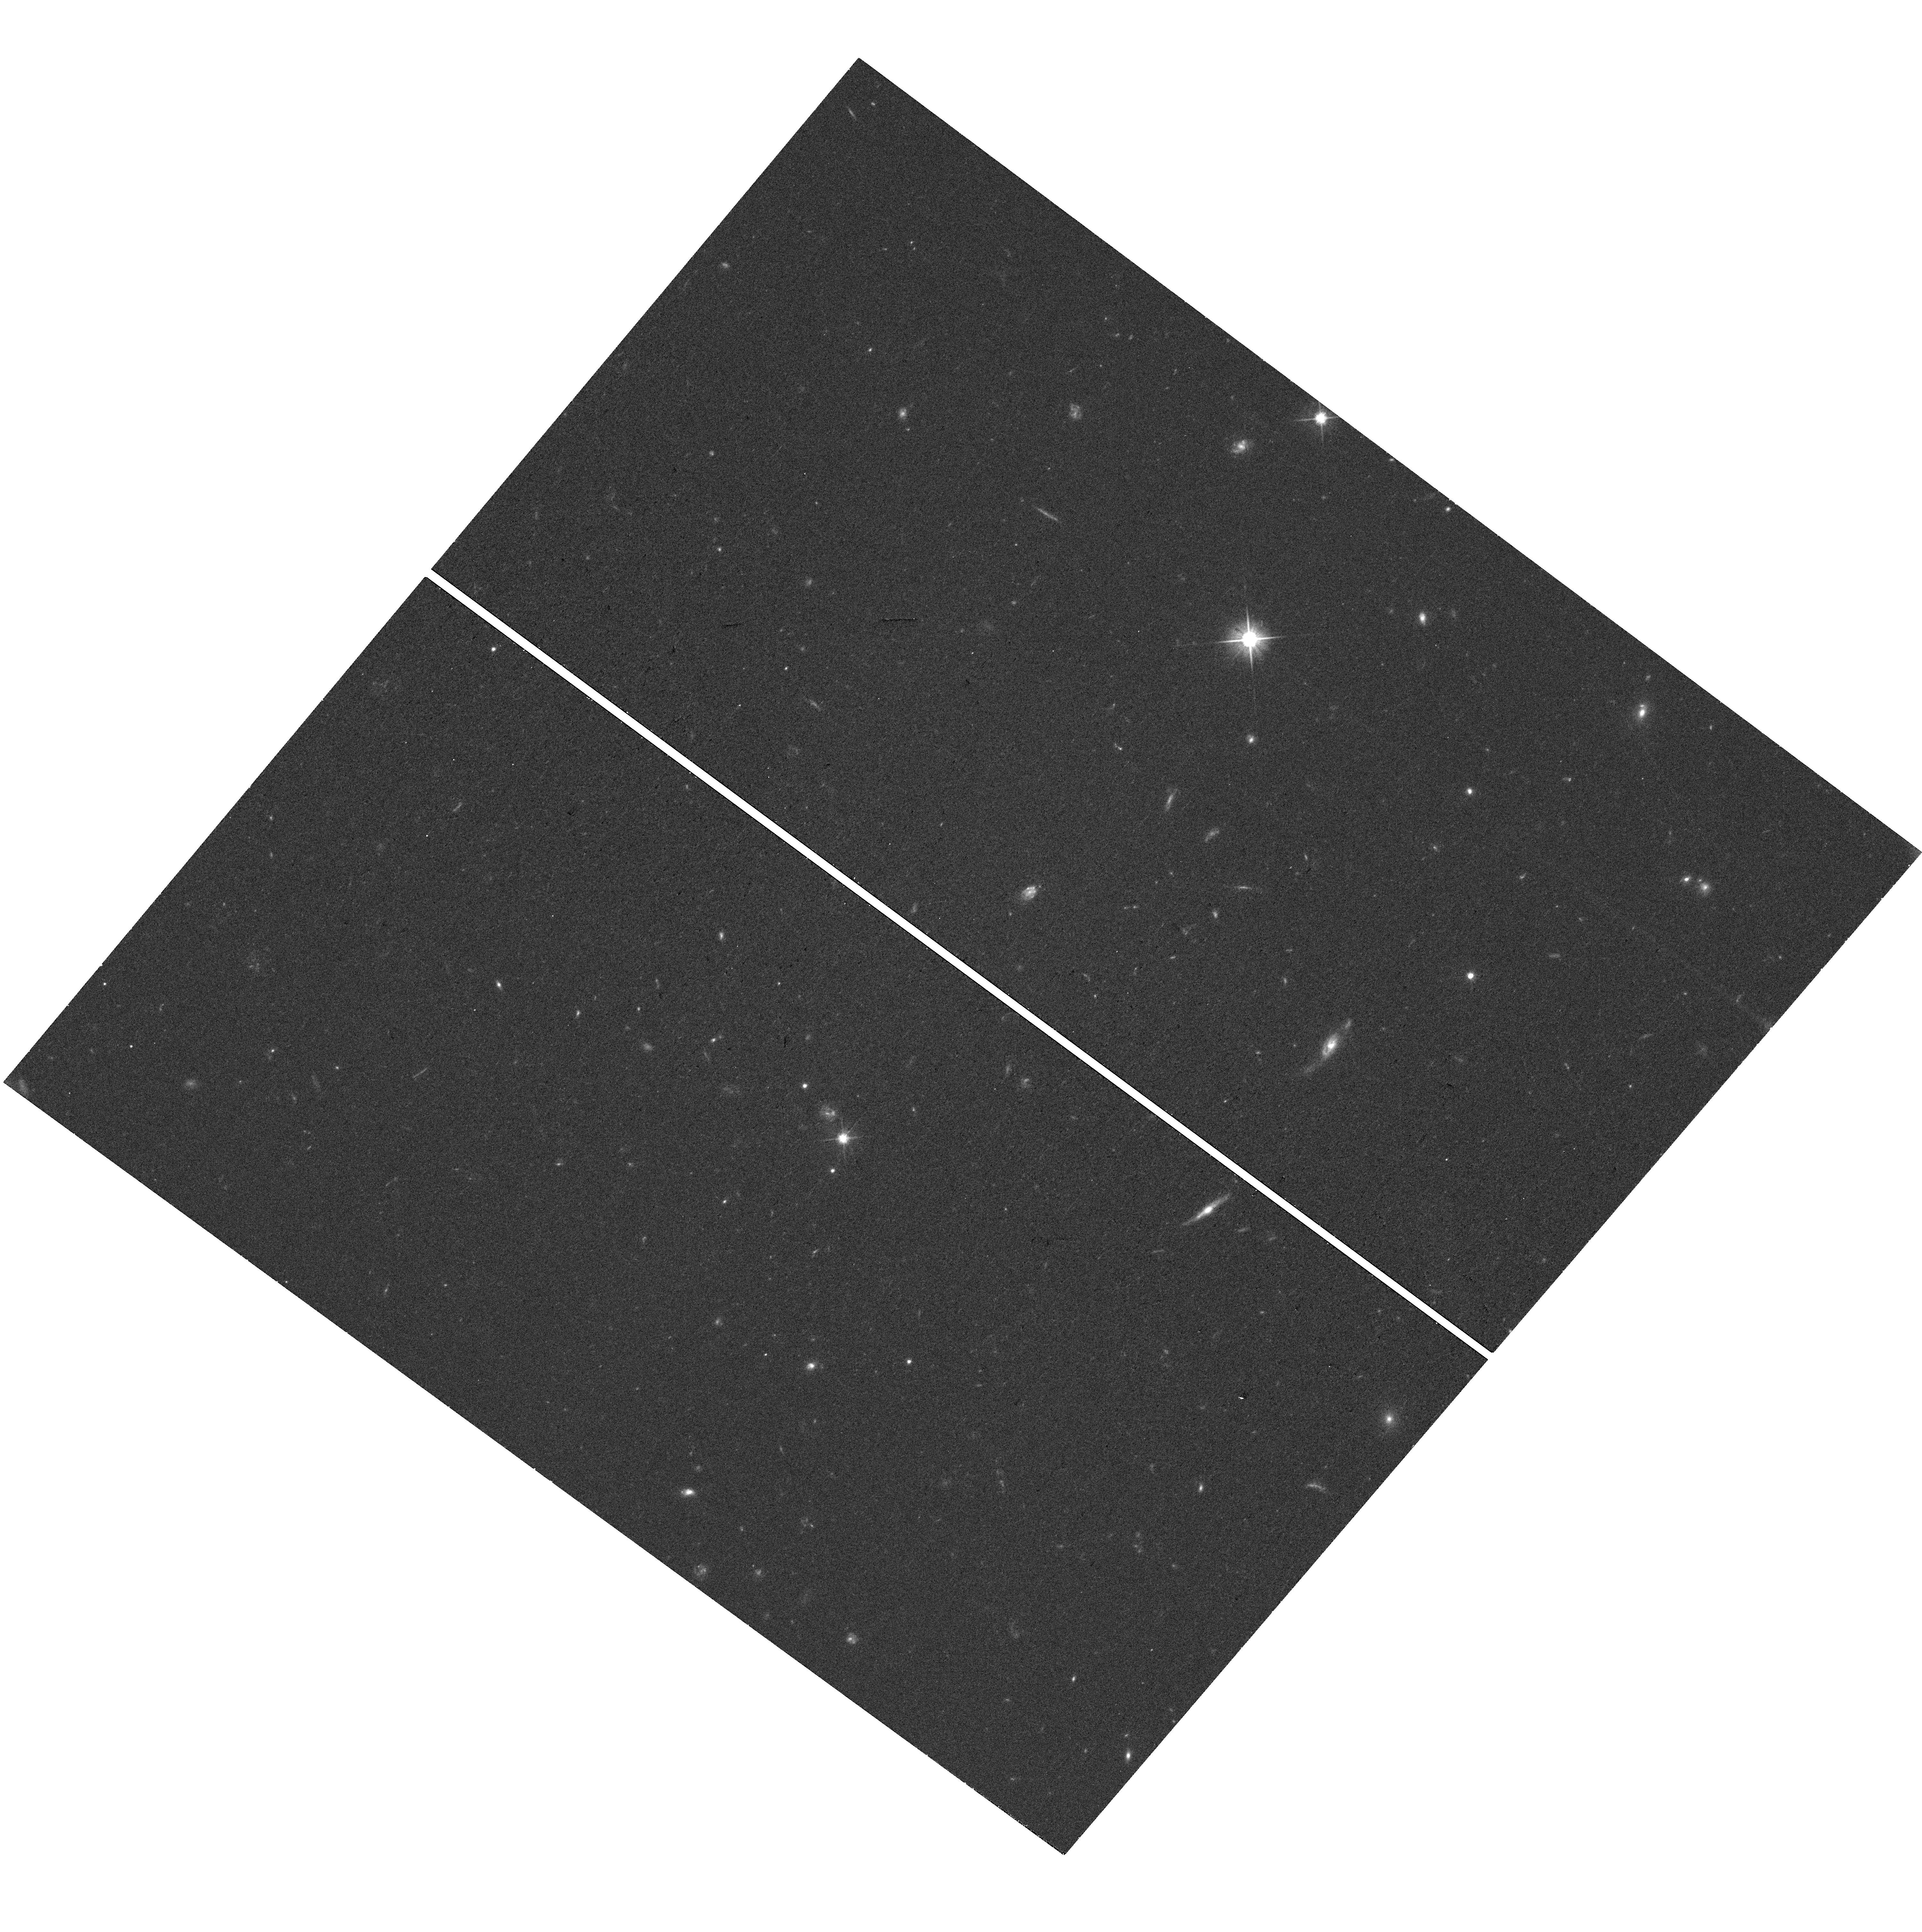
Target: SDSSJ0048-0046. Instrument: WFC3/UVIS. Filter: F606W. Exposure: 18 min. Observation ID: hst_16291_03_wfc3_uvis_f606w_ief203

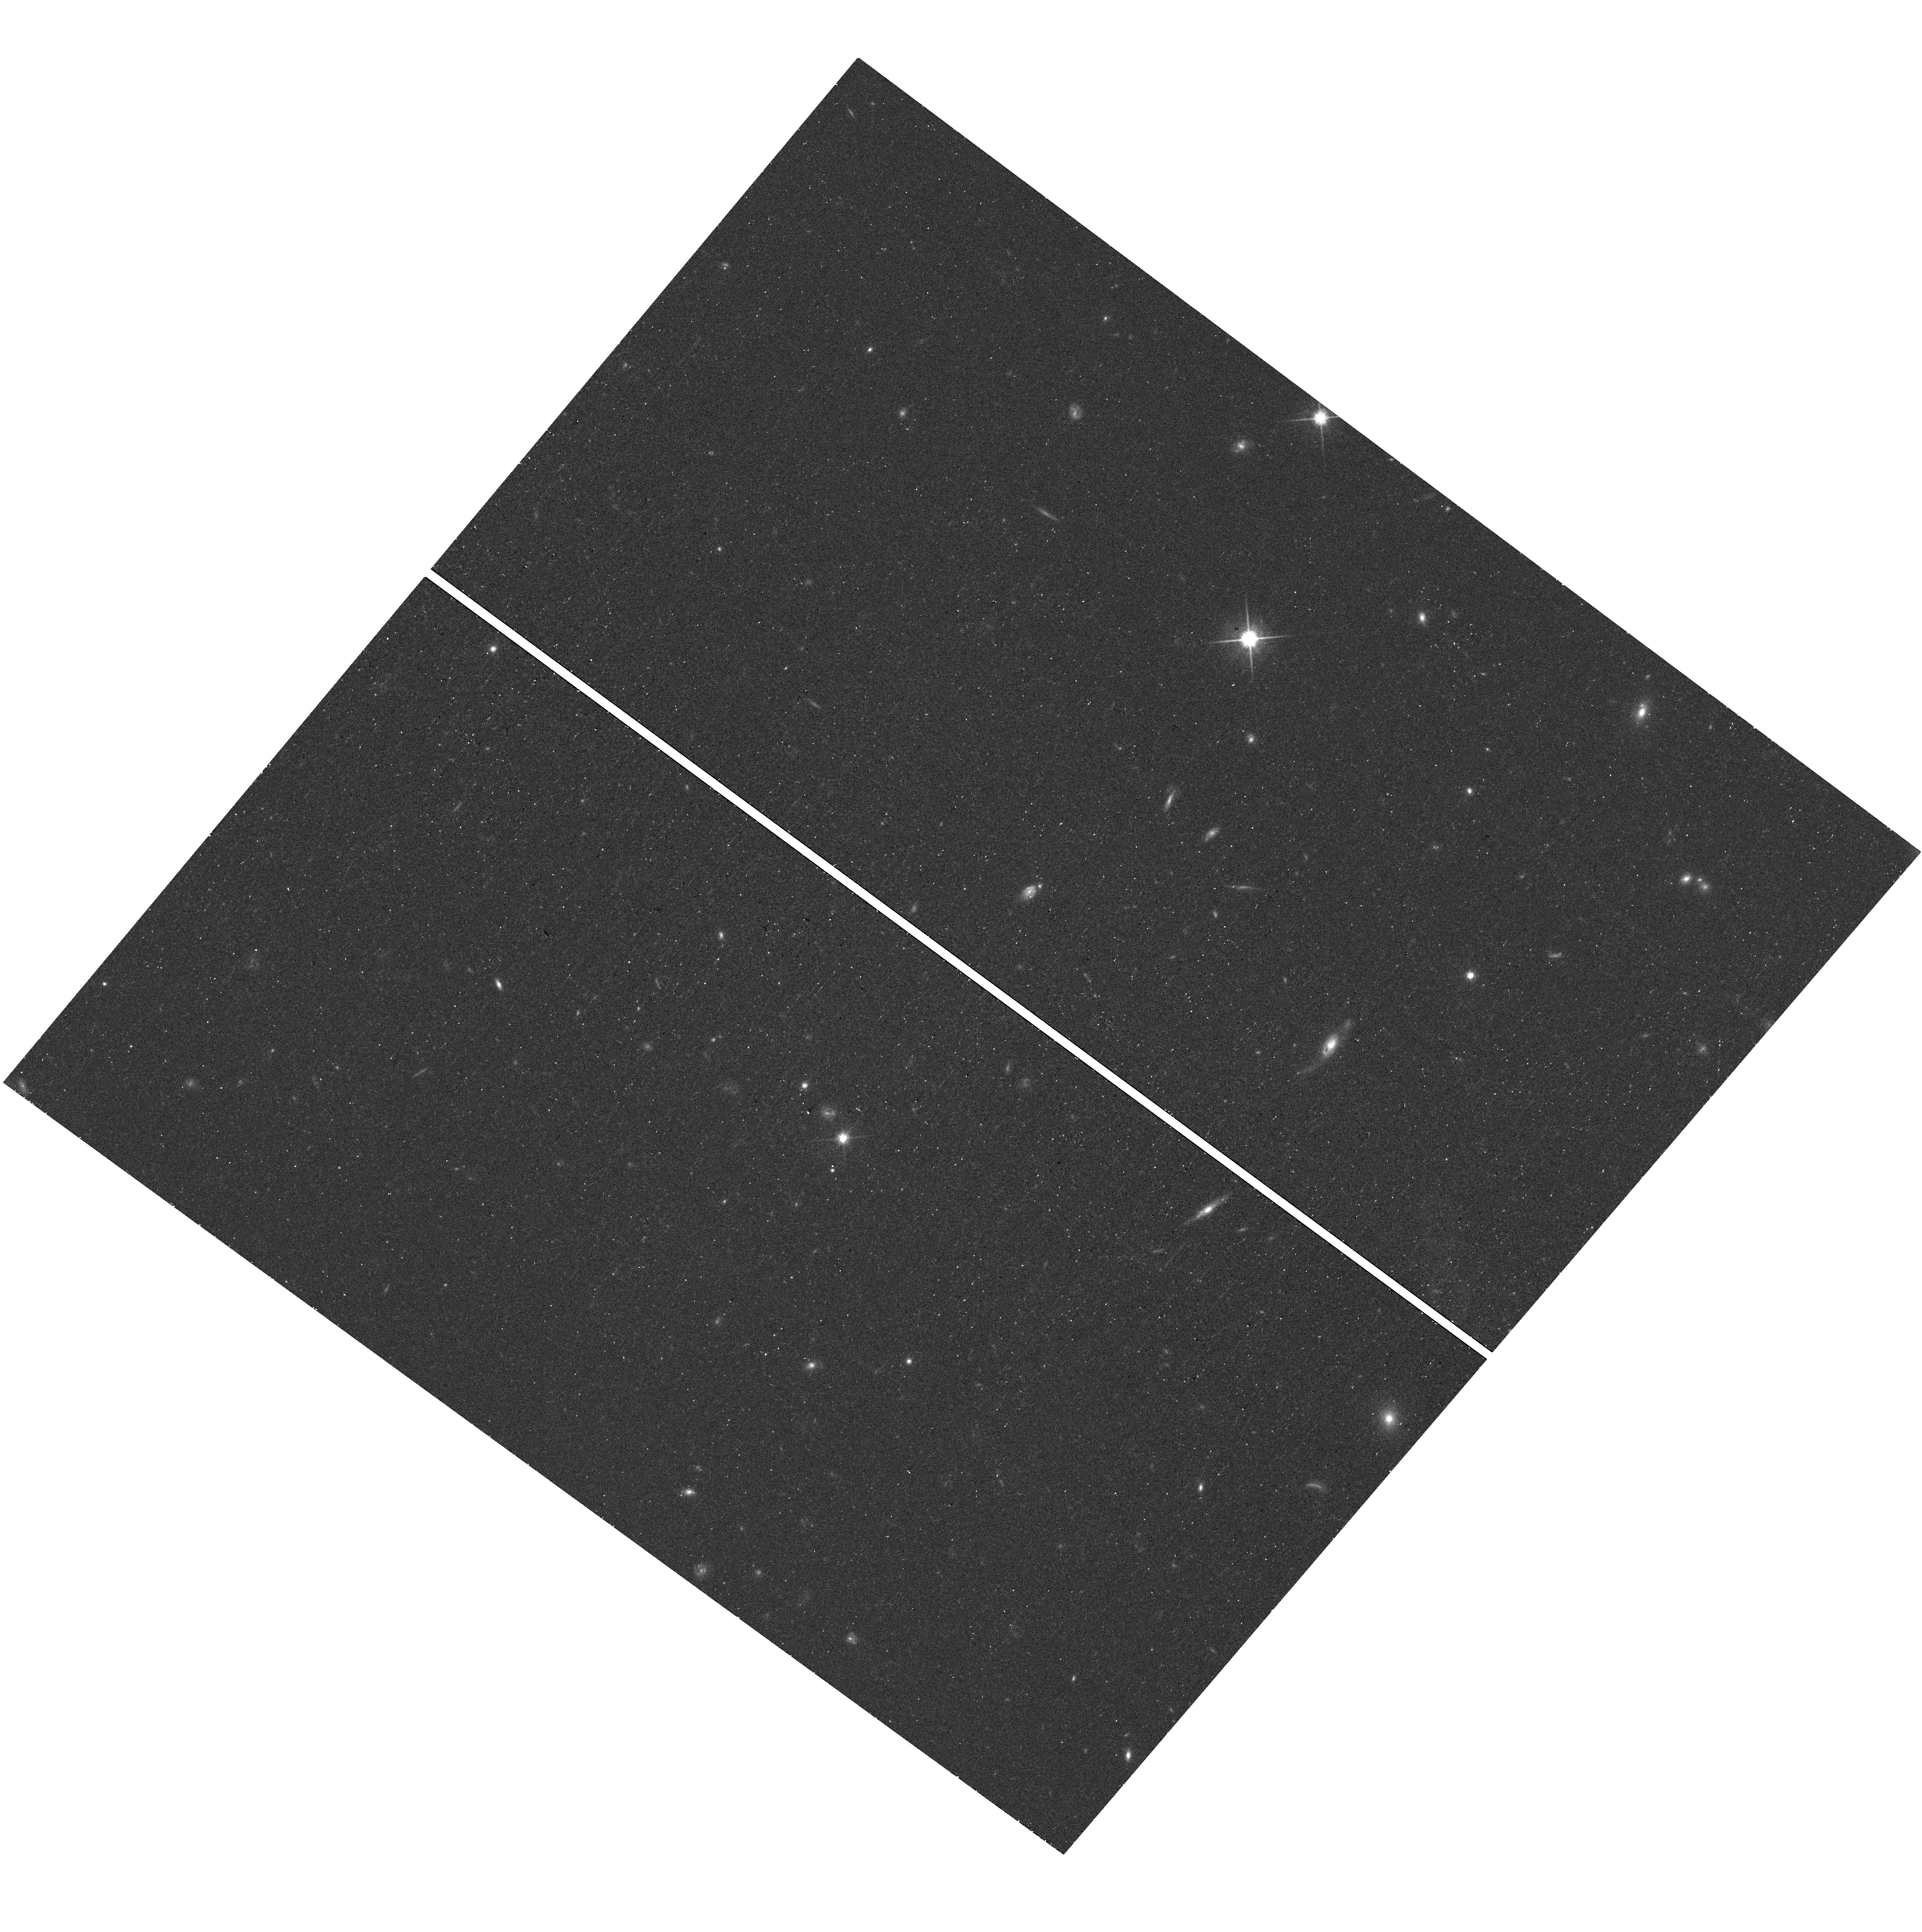
Target: SDSSJ0048-0046. Instrument: WFC3/UVIS. Filter: F814W. Exposure: 19 min. Observation ID: hst_16291_03_wfc3_uvis_f814w_ief203

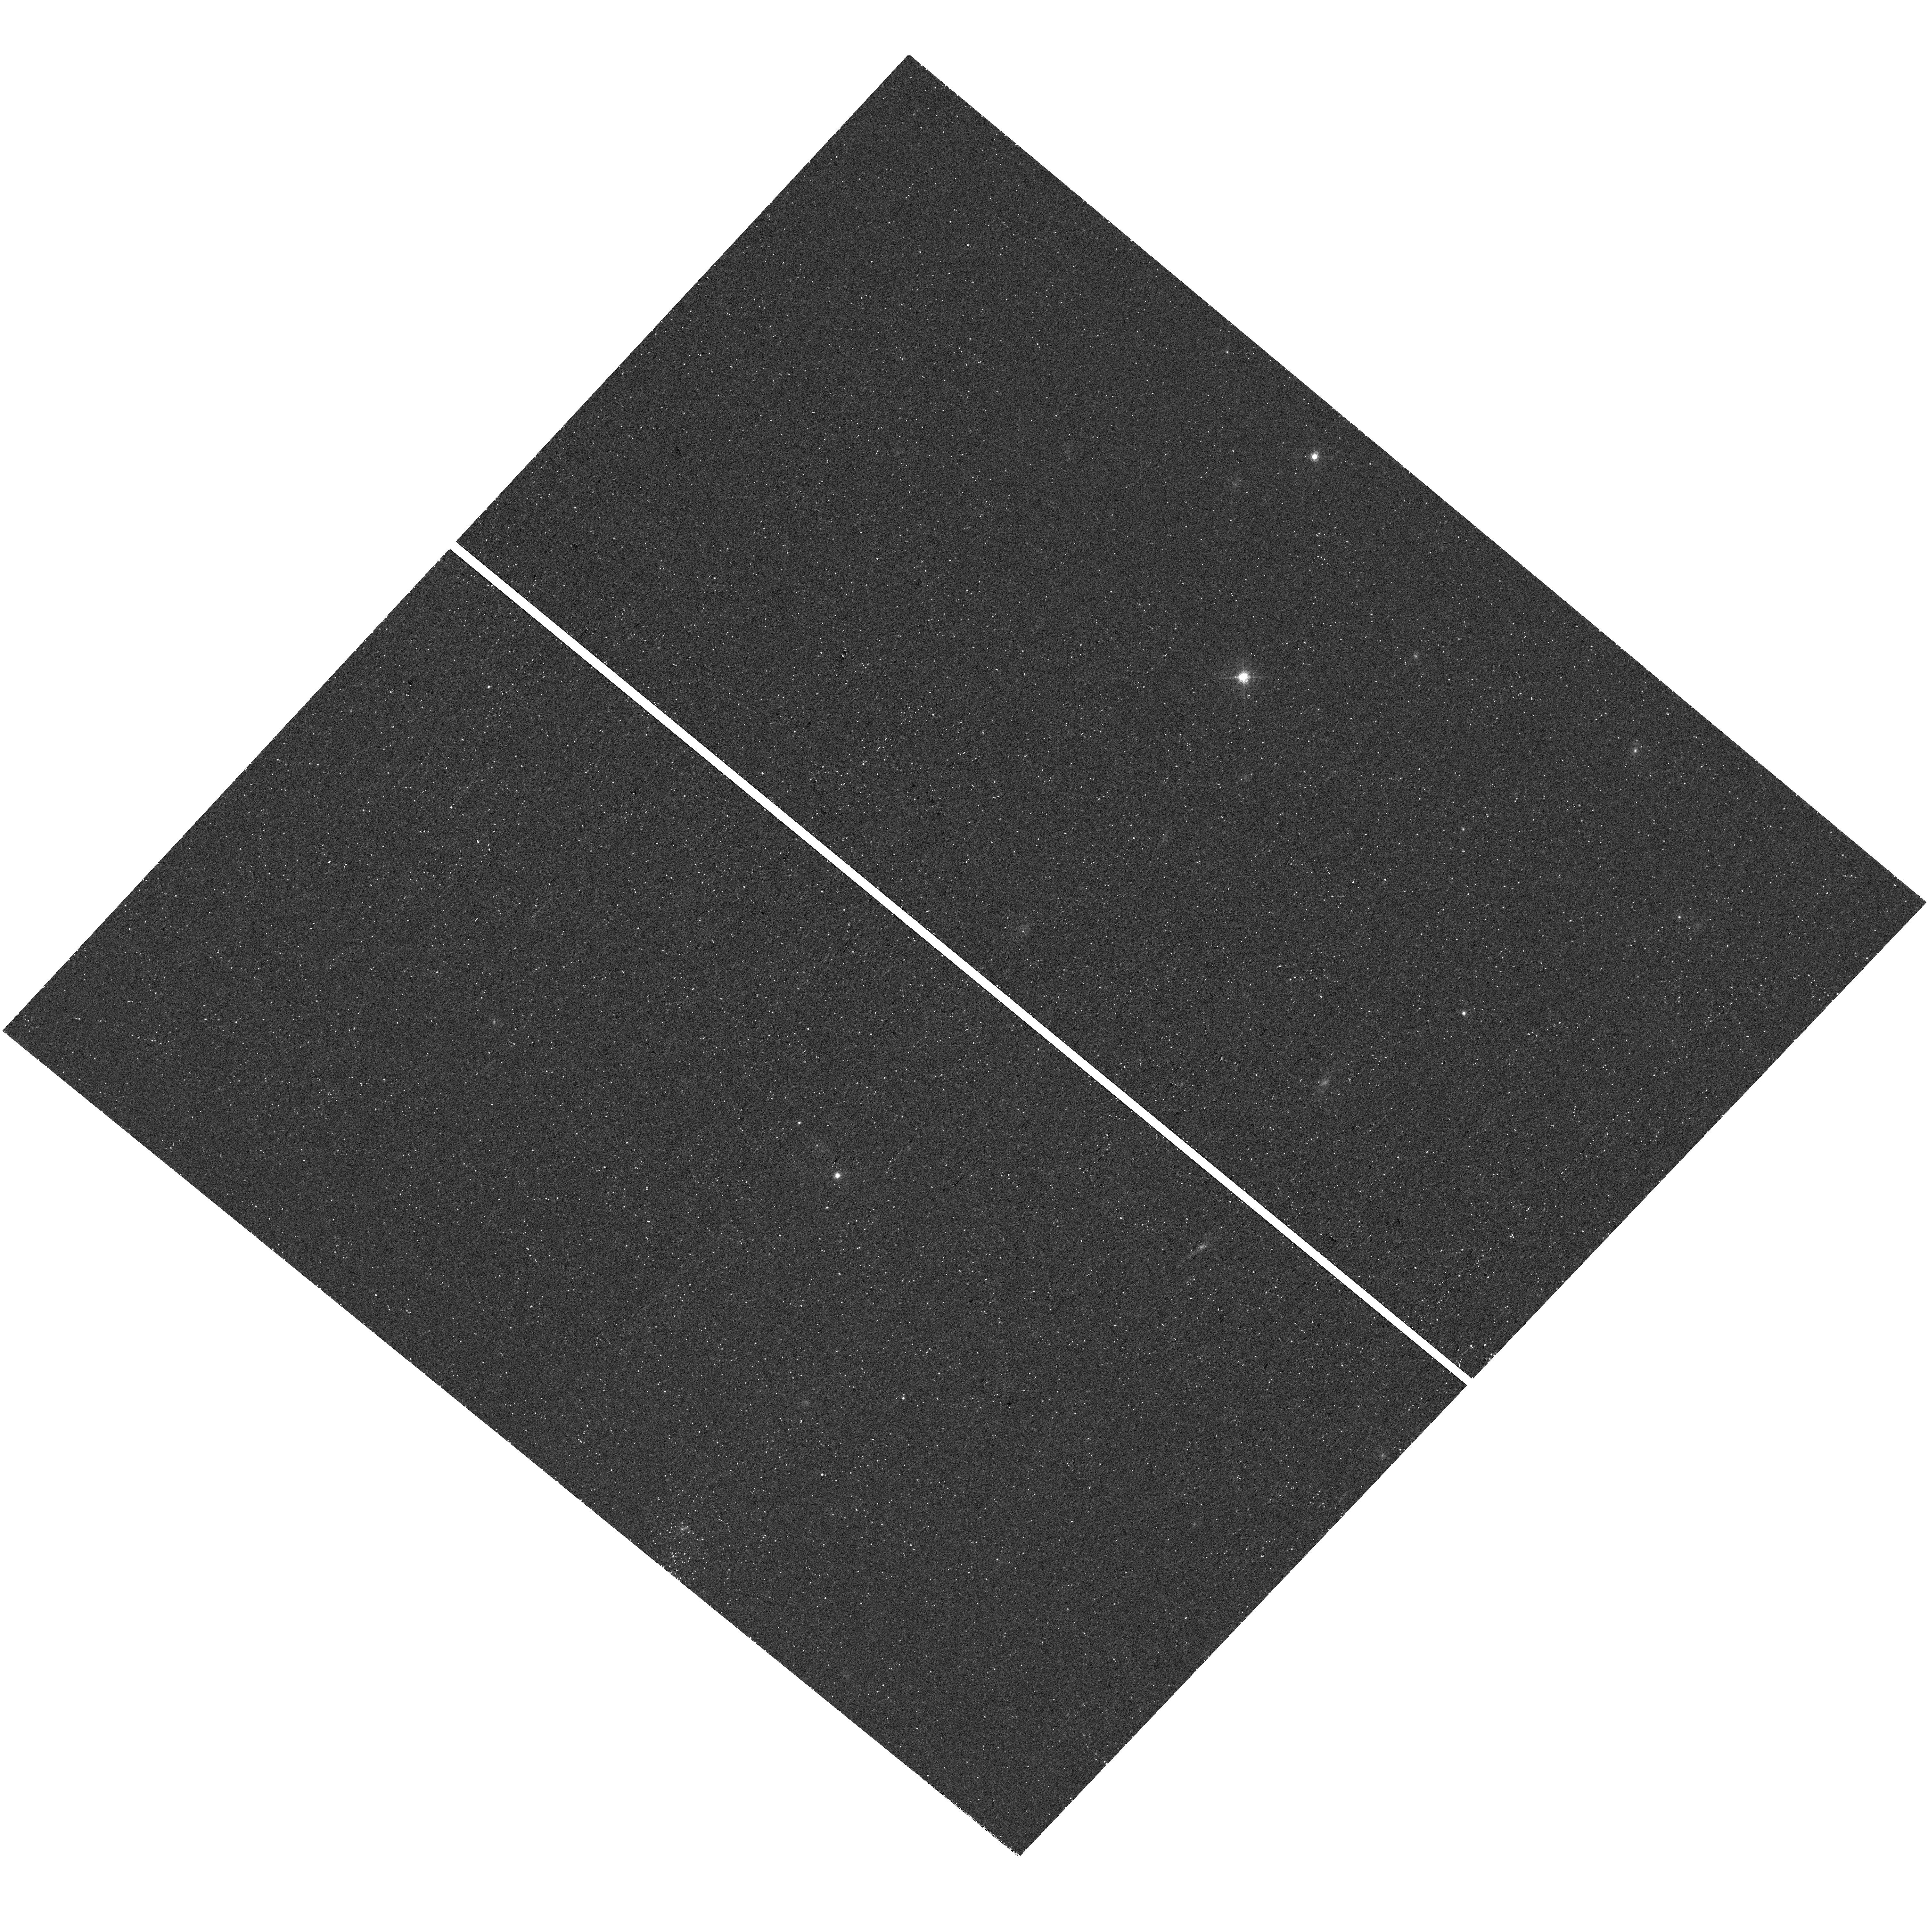
Target: SDSSJ0048-0046. Instrument: WFC3/UVIS. Filter: F657N. Exposure: 43 min. Observation ID: hst_16291_05_wfc3_uvis_f657n_ief205

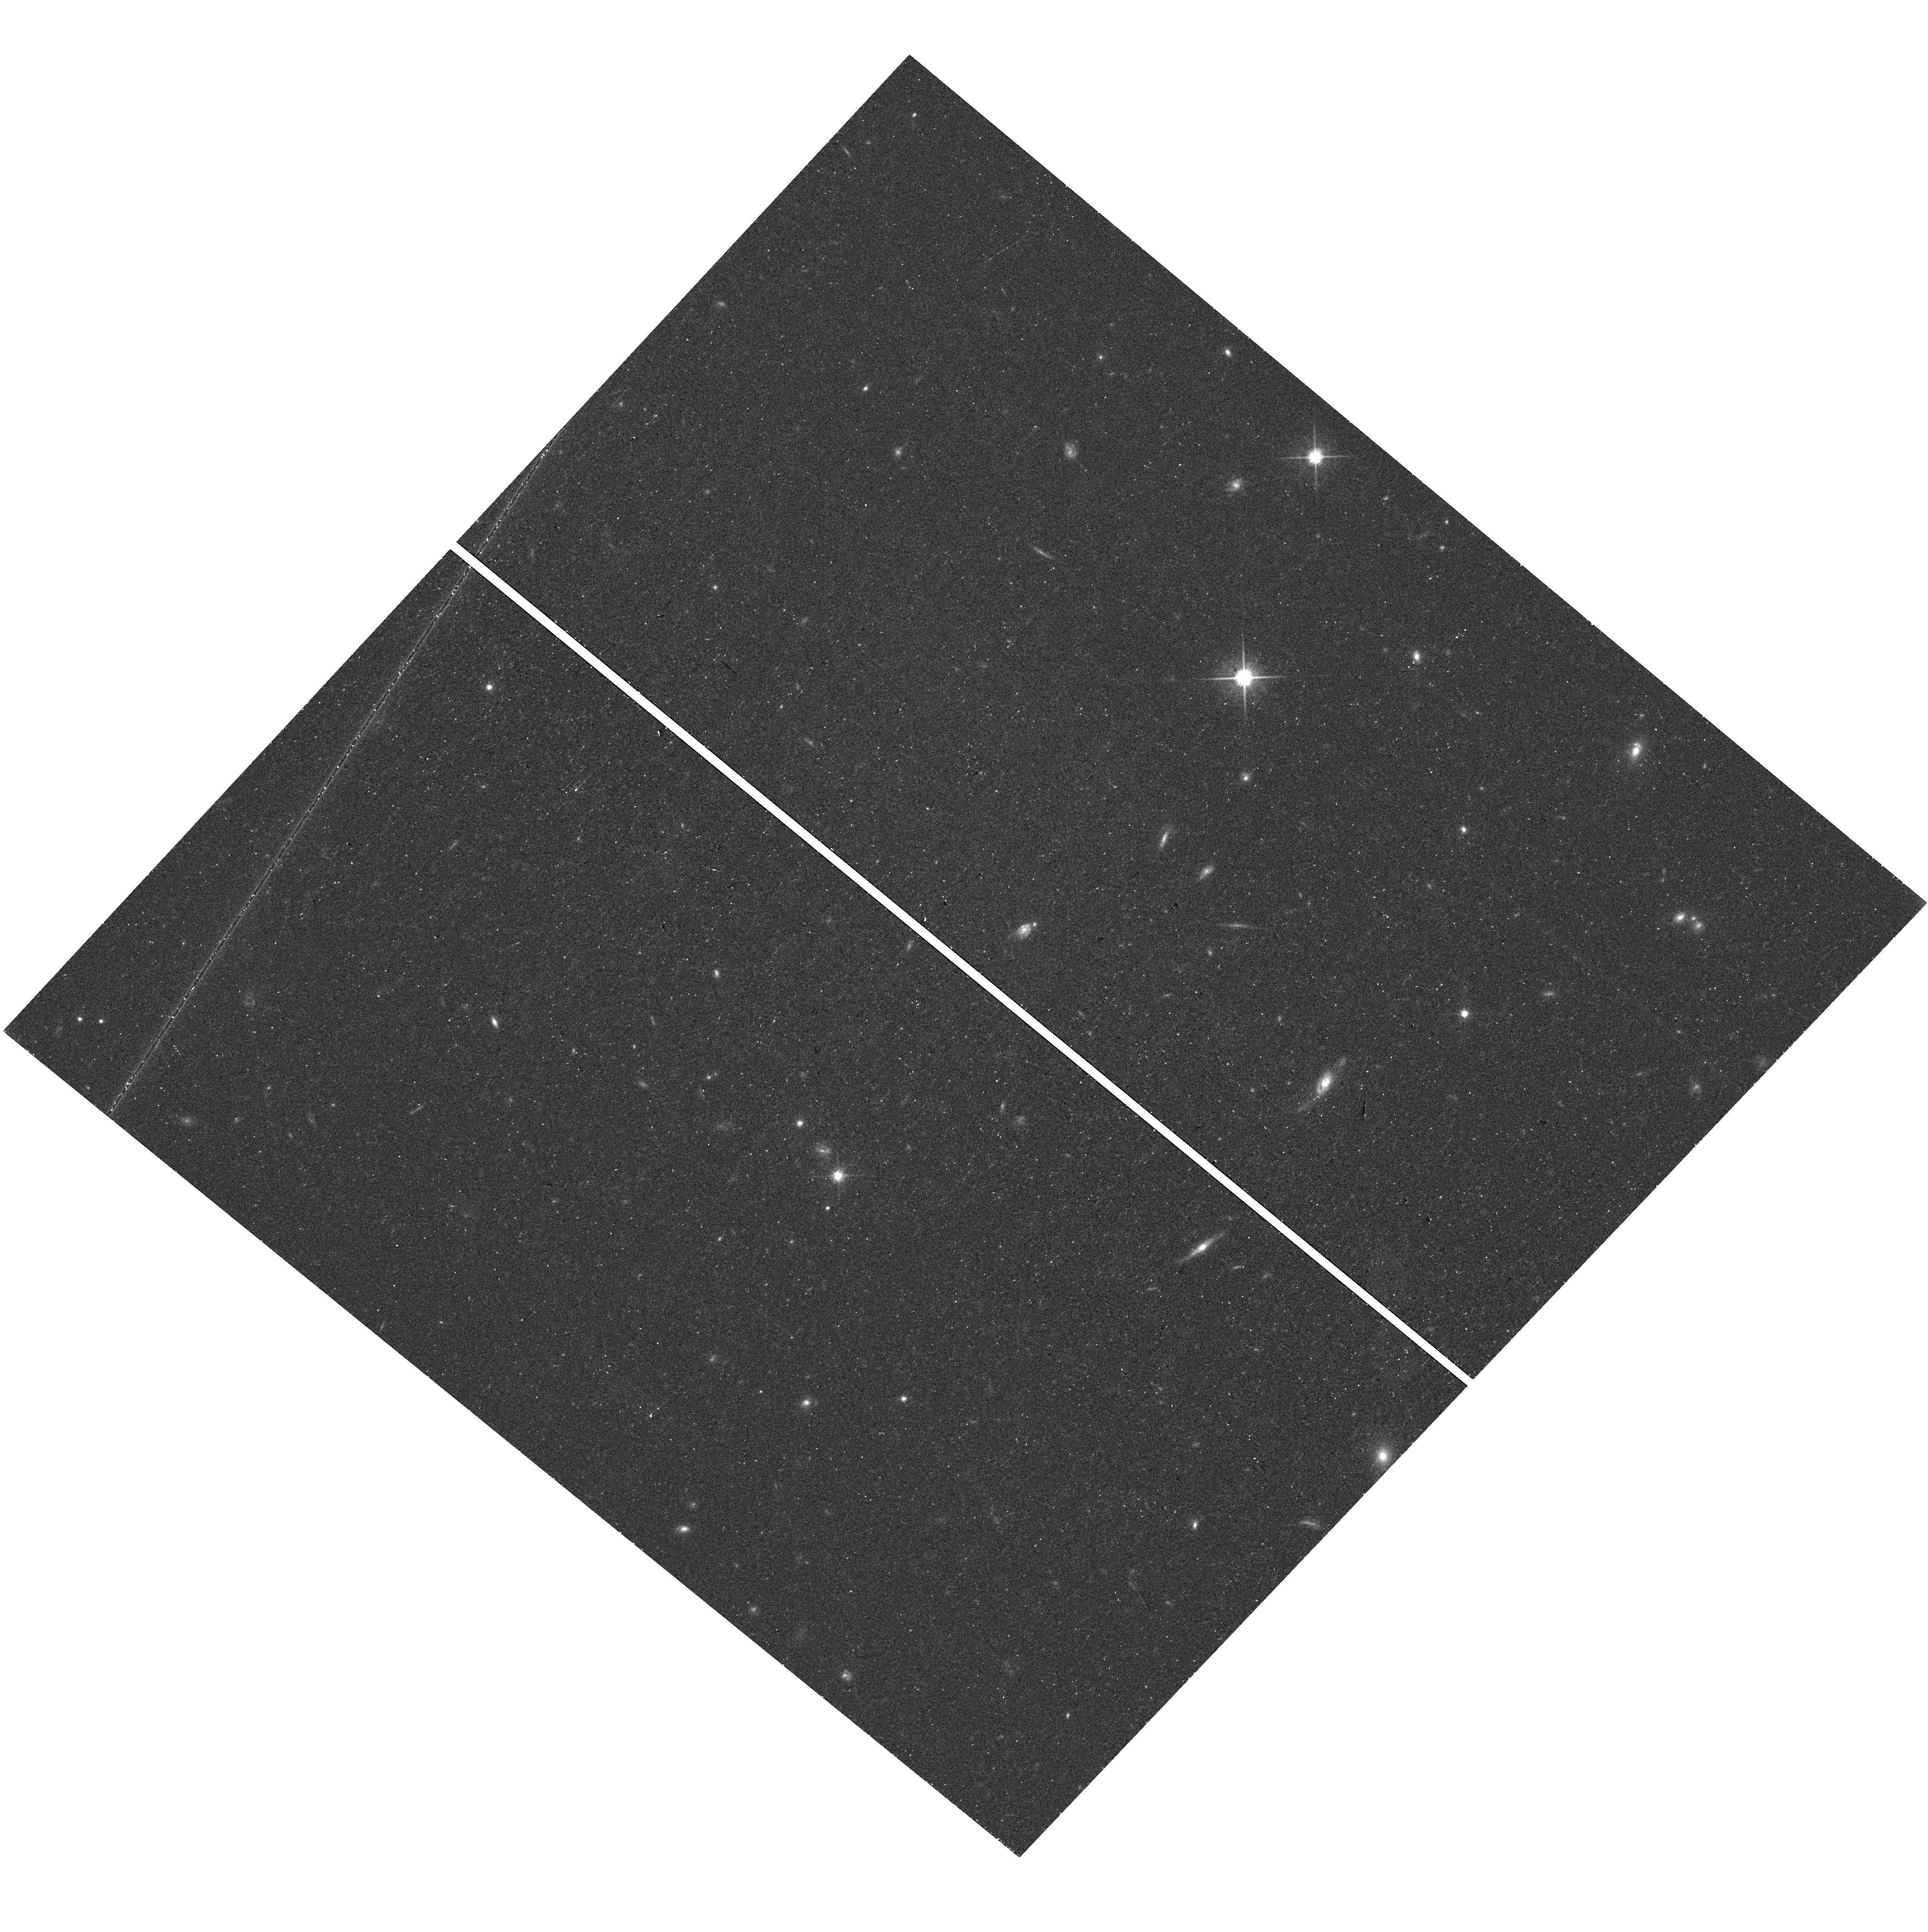
Target: SDSSJ0048-0046. Instrument: WFC3/UVIS. Filter: F814W. Exposure: 19 min. Observation ID: hst_16291_05_wfc3_uvis_f814w_ief205

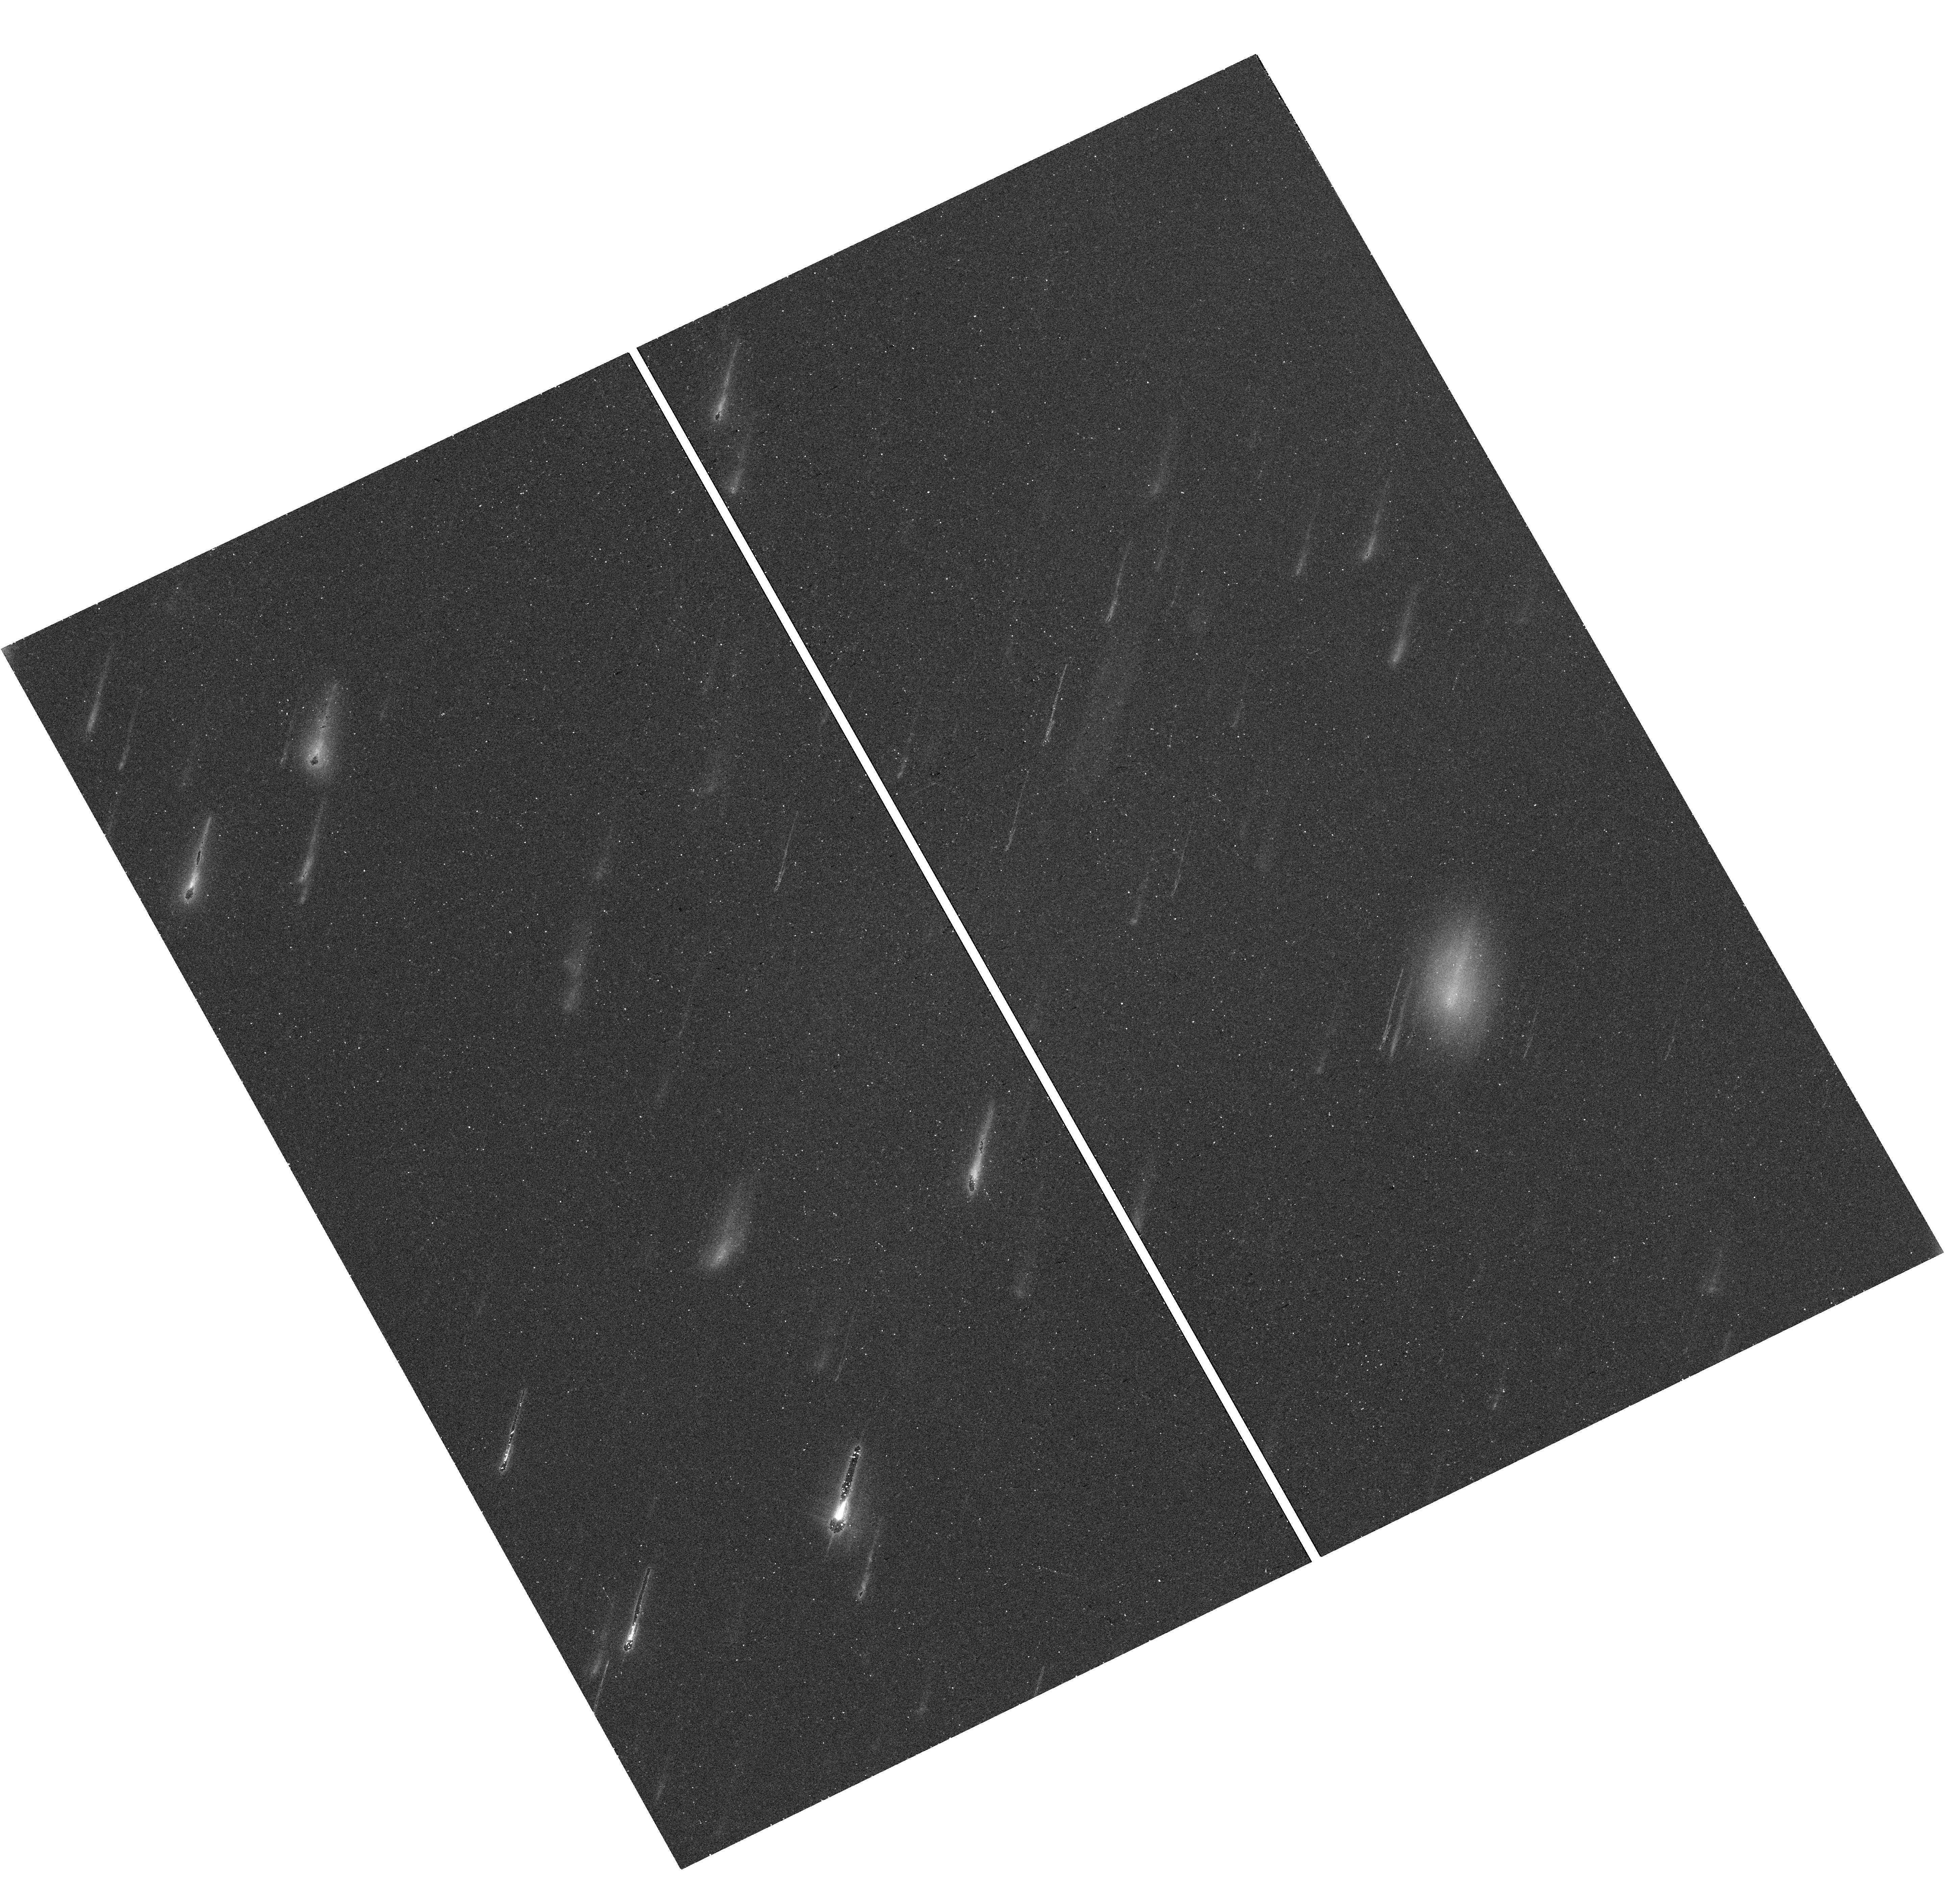
Target: SDSSJ0048-0046. Instrument: WFC3/UVIS. Filter: F814W. Exposure: 19 min. Observation ID: hst_16291_02_wfc3_uvis_f814w_ief202

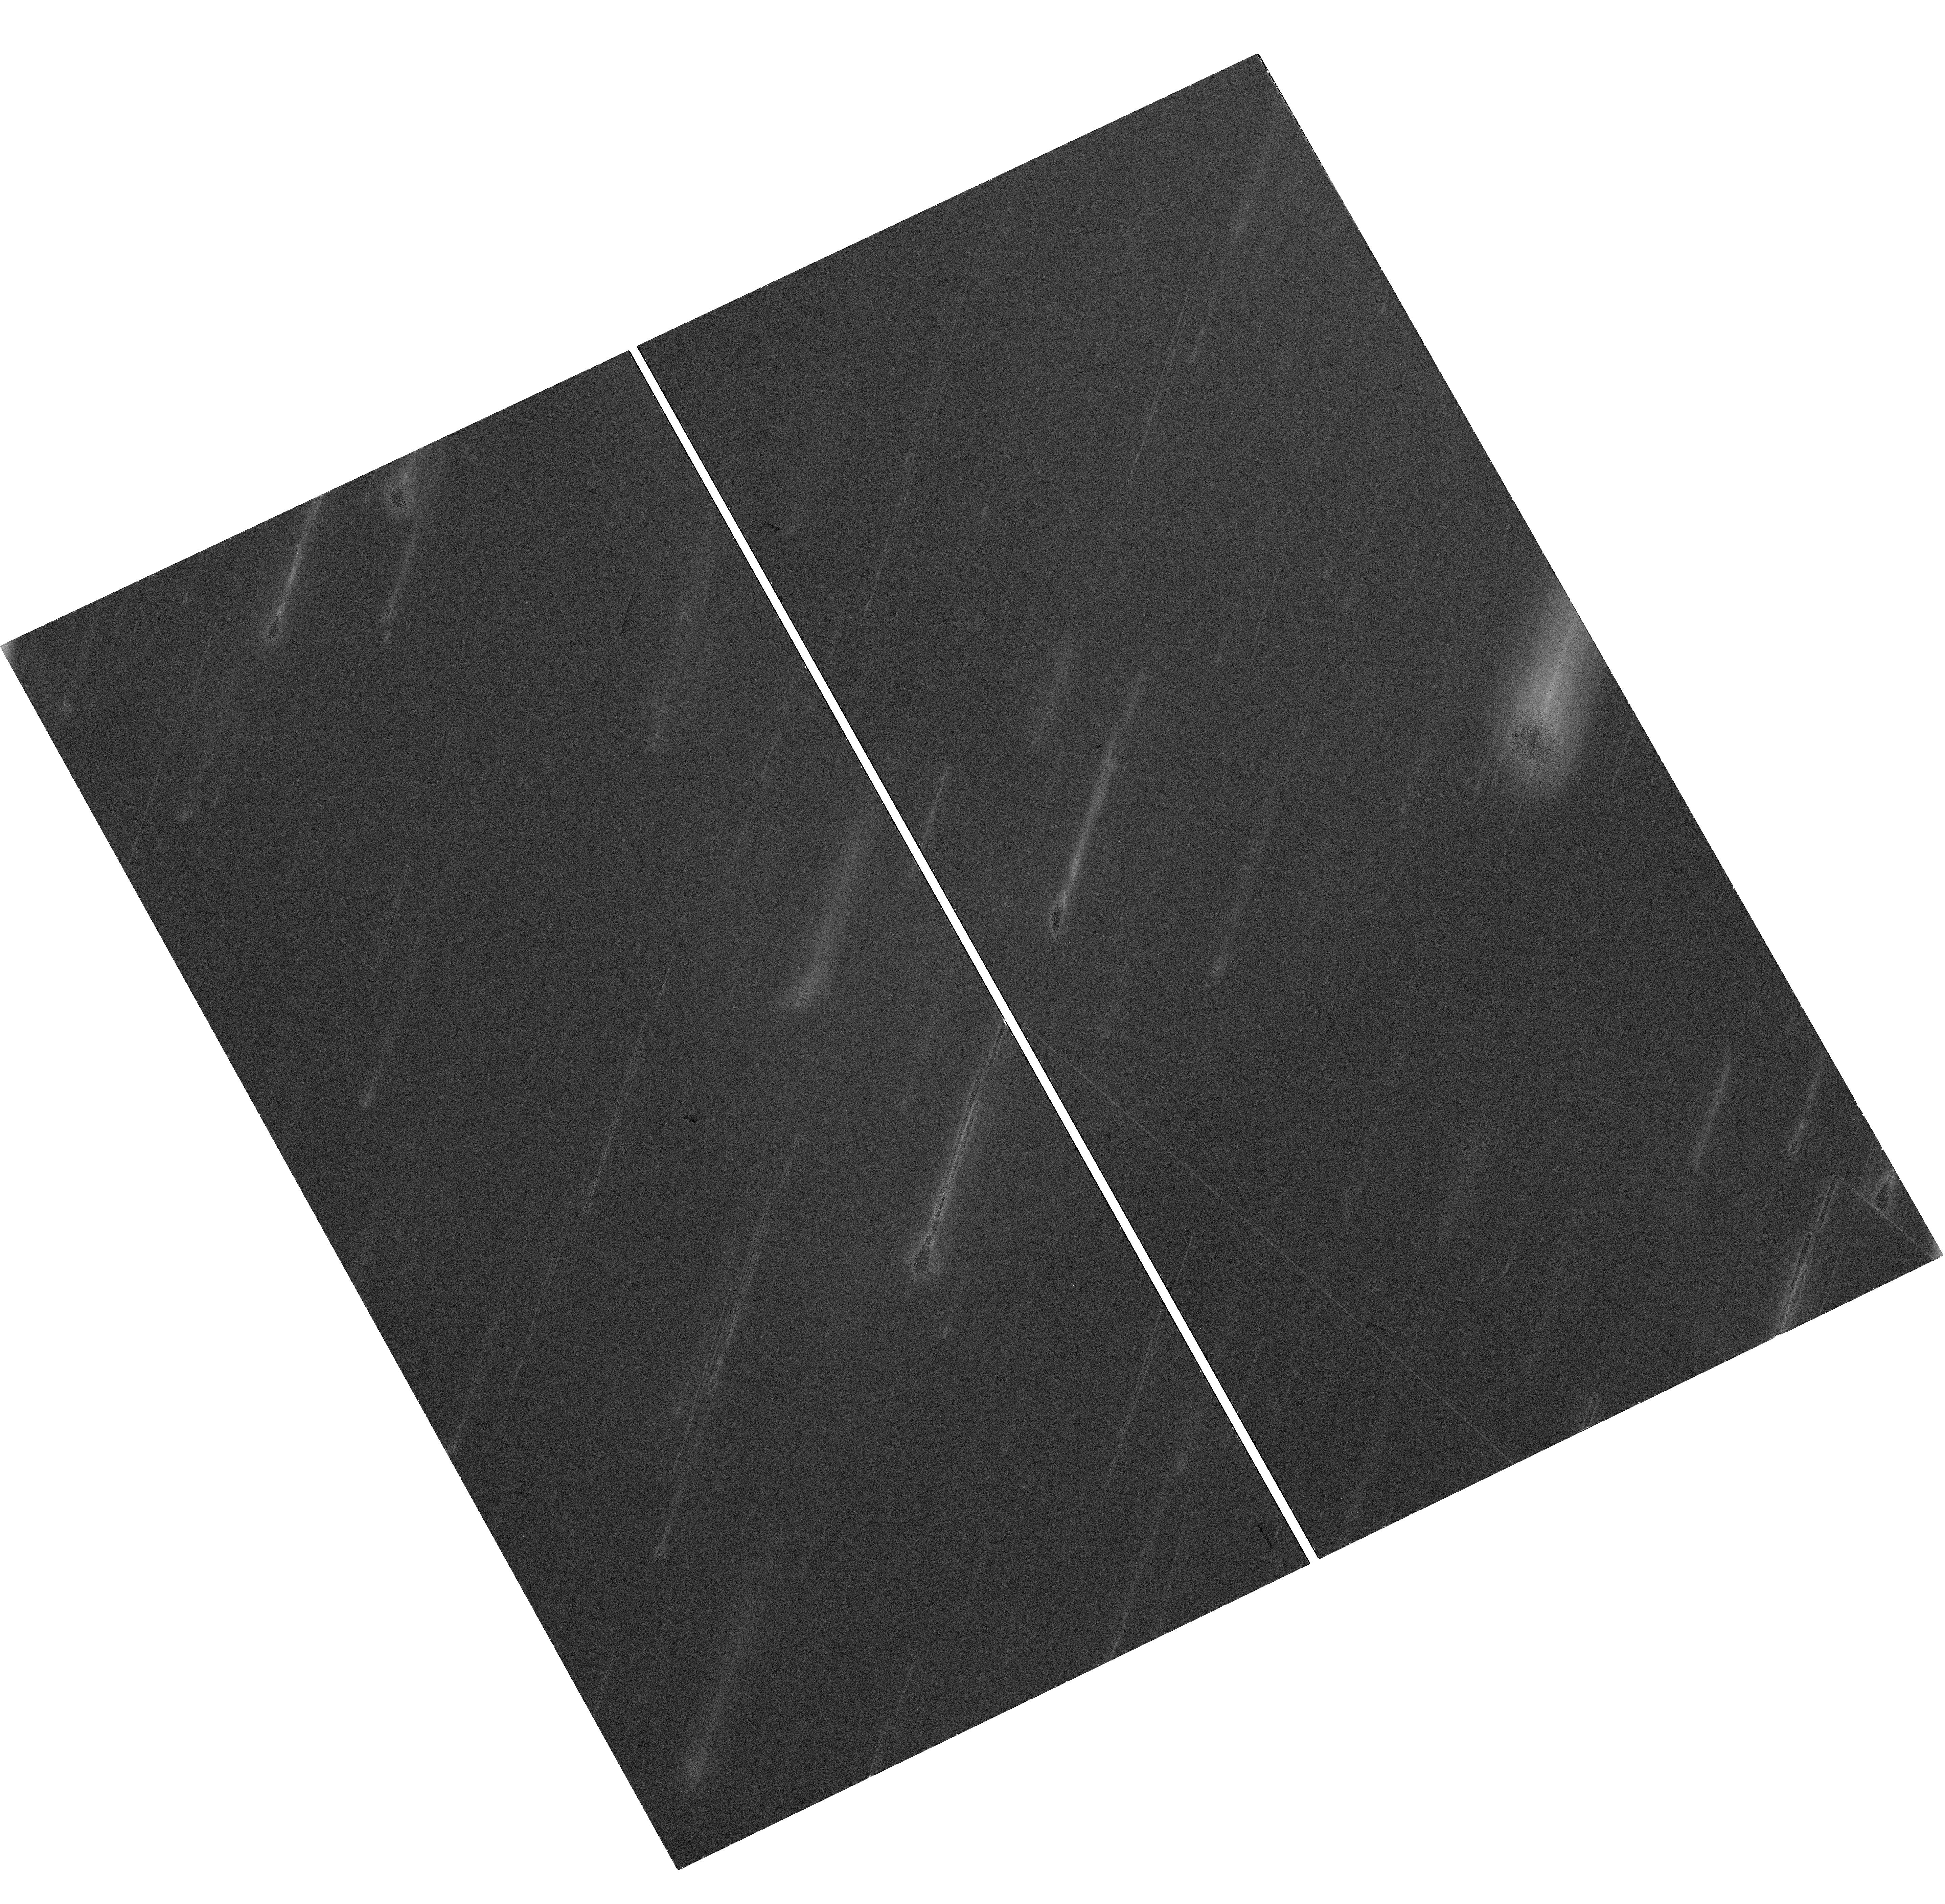
Target: SDSSJ0048-0046. Instrument: WFC3/UVIS. Filter: F606W. Exposure: 39 min. Observation ID: hst_16291_01_wfc3_uvis_f606w_ief201

Spatially Resolving Outflows in a z~1 Extremely Red Quasar to Observe a Short-Lived Blowout Phase in Galaxy Evolution (PI: Tremonti, Christy A.)

A key question in galaxy formation is how active galactic nuclei (AGN) interact with their host galaxies. Extremely Red Quasars (ERQs) are ideal objects to study this interaction since they are believed to be quasars caught in a short-lived phase where they are actively clearing gas from their host galaxy's central regions. Most known ERQs are at z=2-3, making it challenging to resolve details of their winds and host galaxies, even with HST. Here we propose to study the lowest redshift ERQ discovered to date (z~0.94) with the aim of directly resolving the high ionization outflow using narrow-band imaging of the [Ne V] line. The narrow band observations will provide a first look at the size and spatial distribution of a powerful quasar outflow during this key phase. The broad band observations will enable measurement of the host galaxy properties including Sersic index, evidence of merging, and recent (100 Myr) star formation. J0048-0046 provides the best possible chance to constrain the ionized gas outflow size of an ERQ, both due to its low redshift and its high level of nuclear obscuration. With the derived outflow size measurements, we can test our theories of galaxy formation and measure whether ERQ winds have enough kinetic power to blow the gas out of their hosts. These observations will also help contribute to building up a sample of ERQ hosts and outflow measurements that can be used to assess how ERQs outflows are driven and how the hosts of these galaxies evolve.